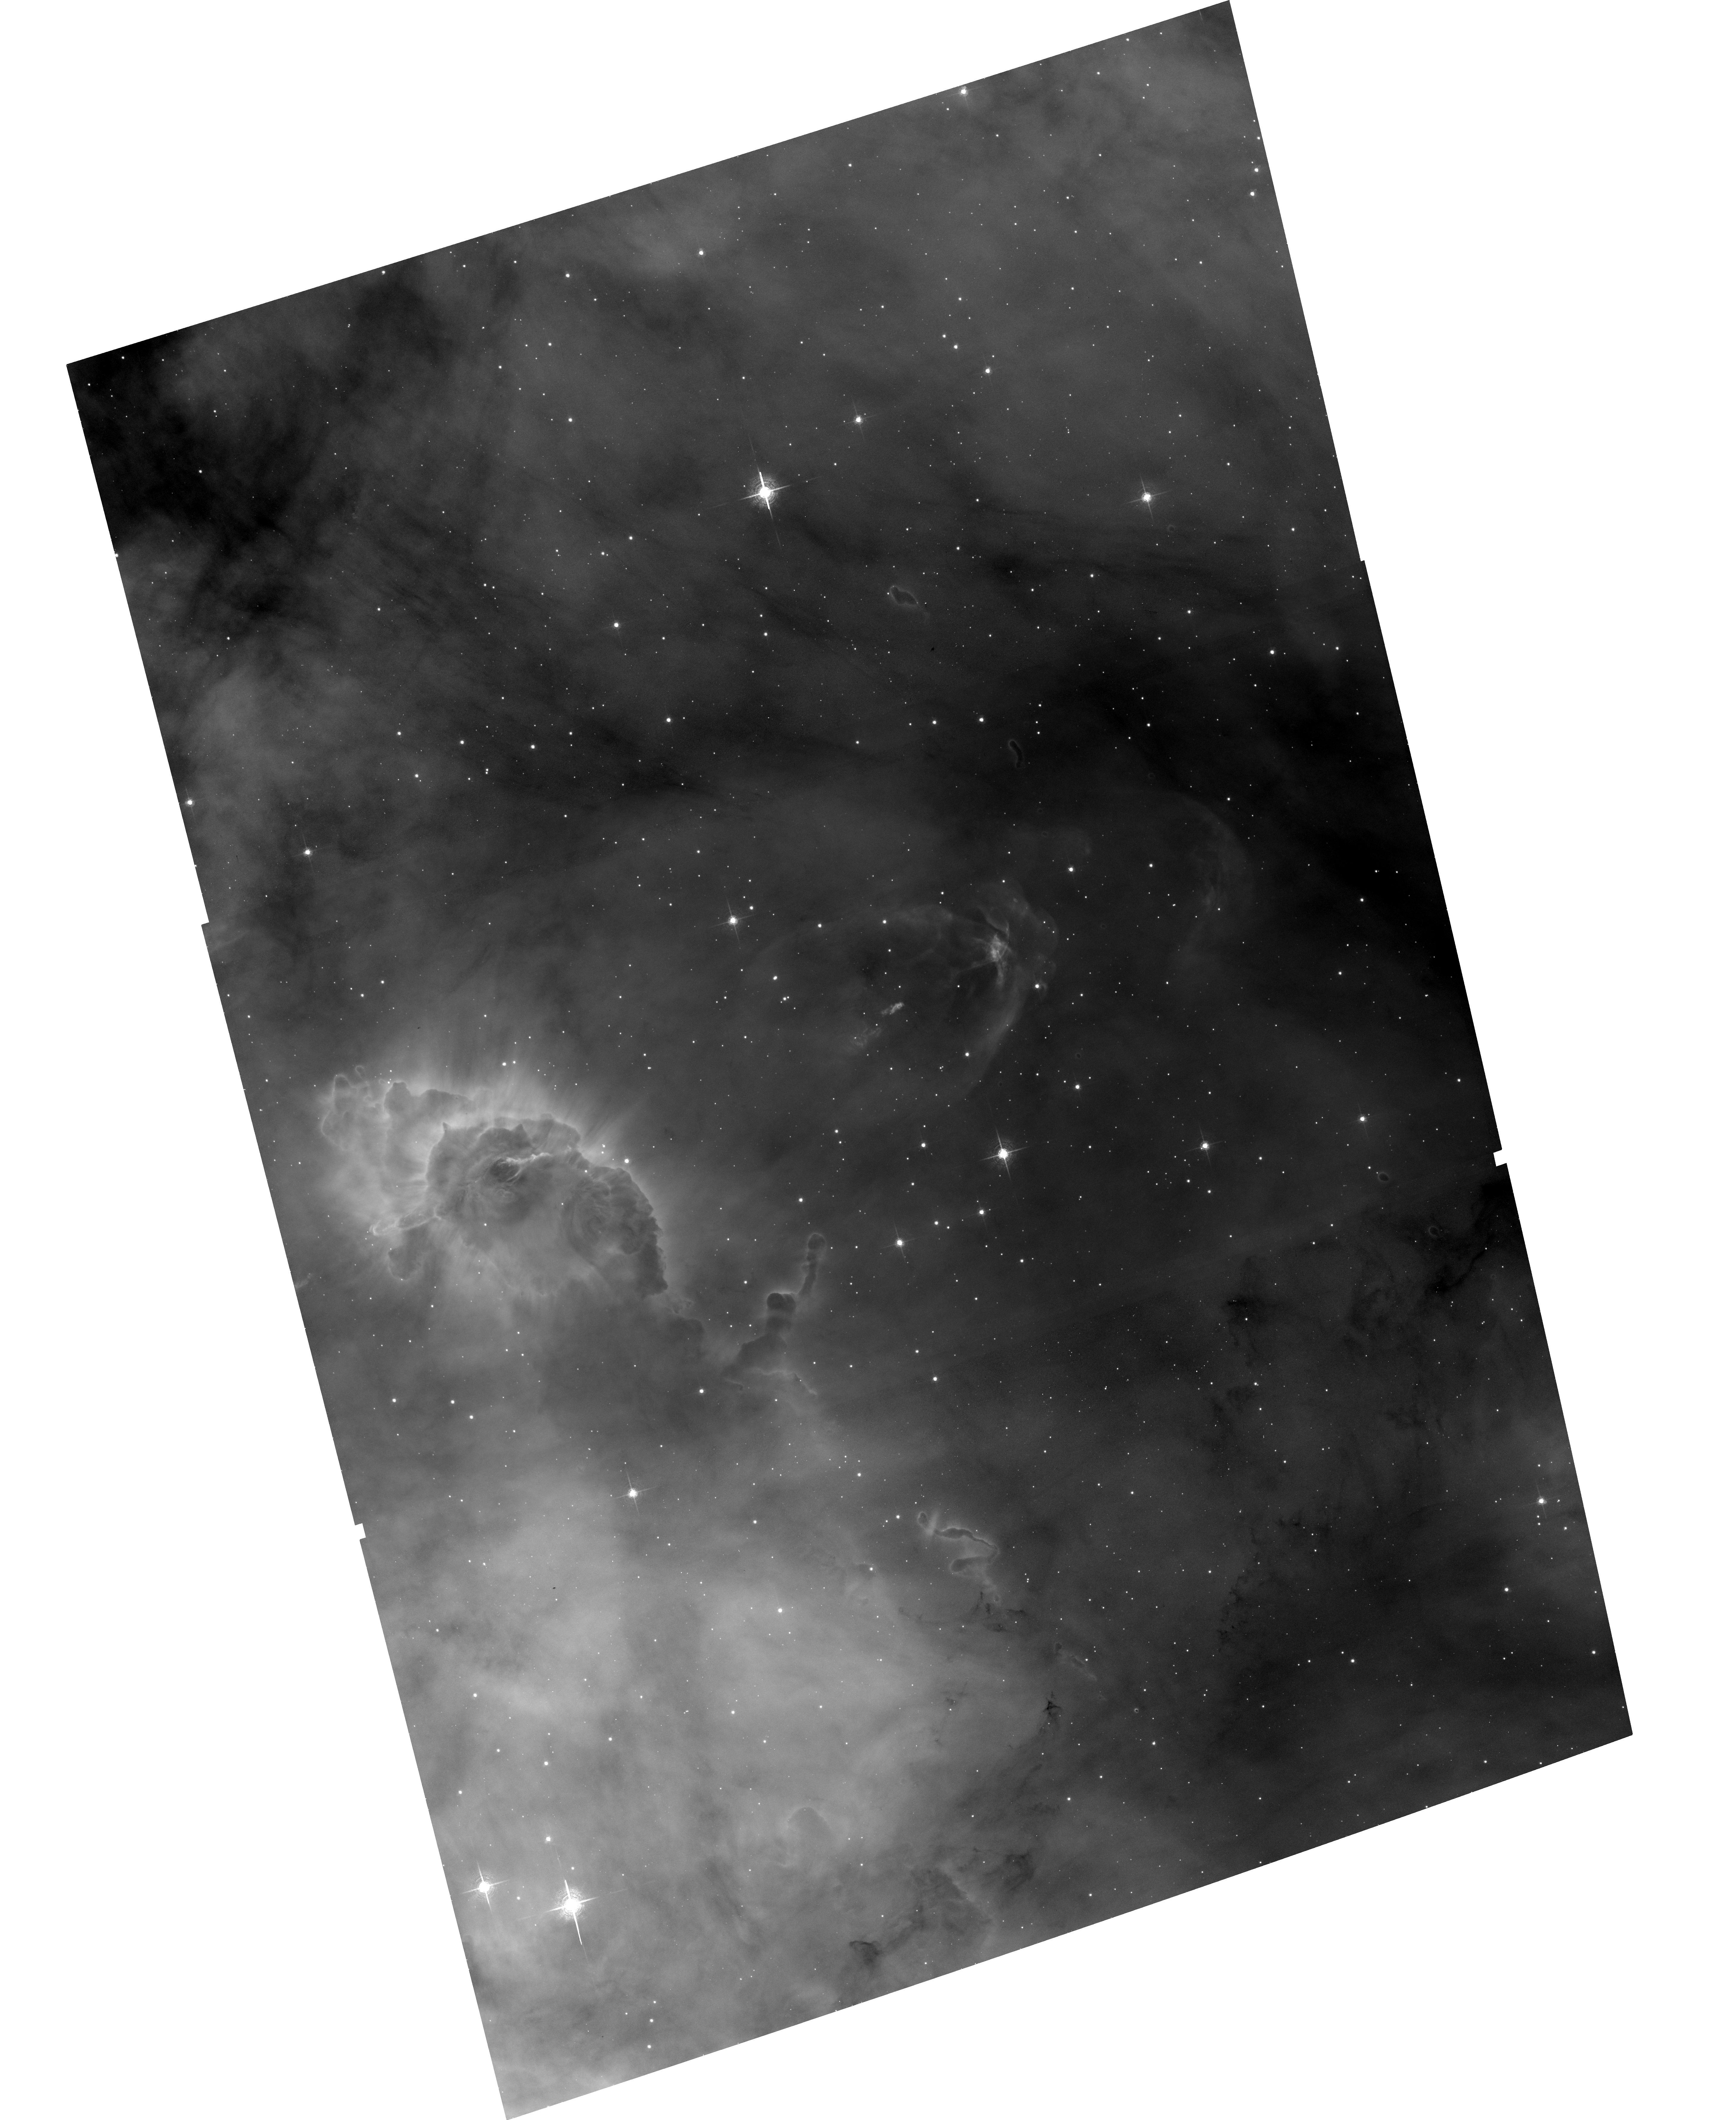
Target: NGC3372-HH666
Instrument: ACS/WFC
Filter: F658N
Exposure: 33 min
Observation ID: hst_17419_11_acs_wfc_f658n_jfag11

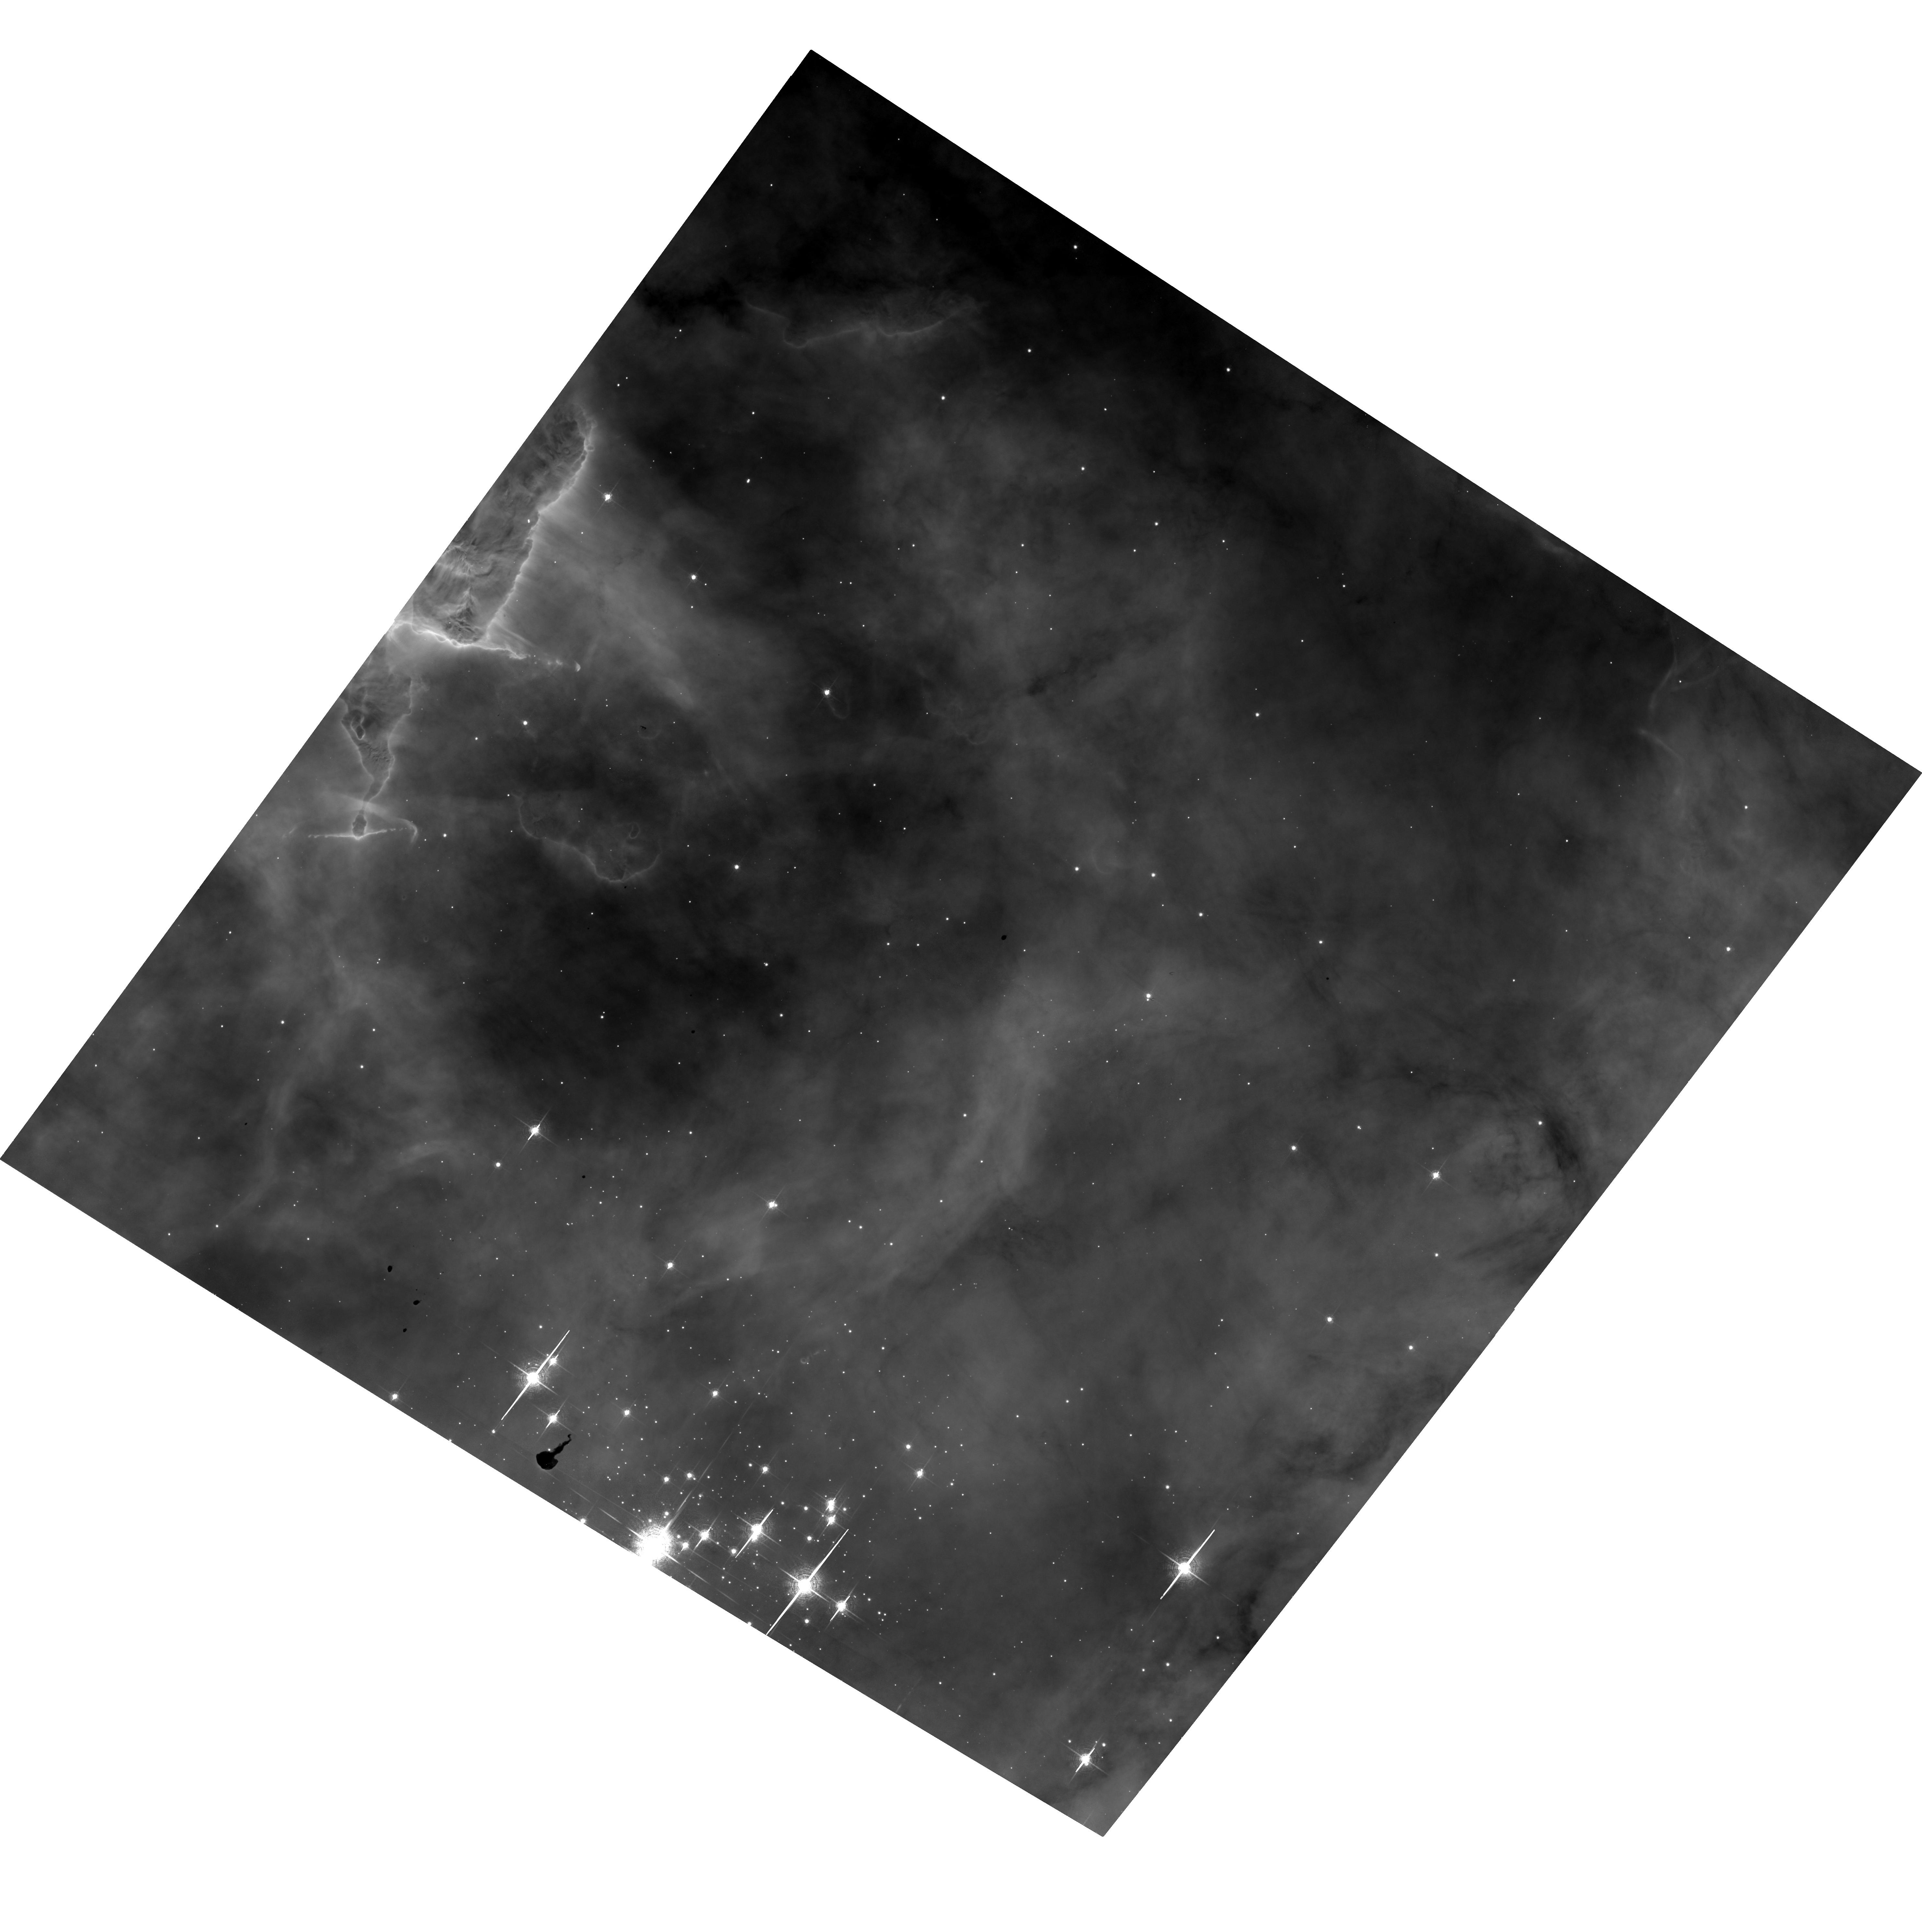
Target: NGC3372-TR14
Instrument: ACS/WFC
Filter: F658N
Exposure: 34 min
Observation ID: hst_17419_a2_acs_wfc_f658n_jfaga2

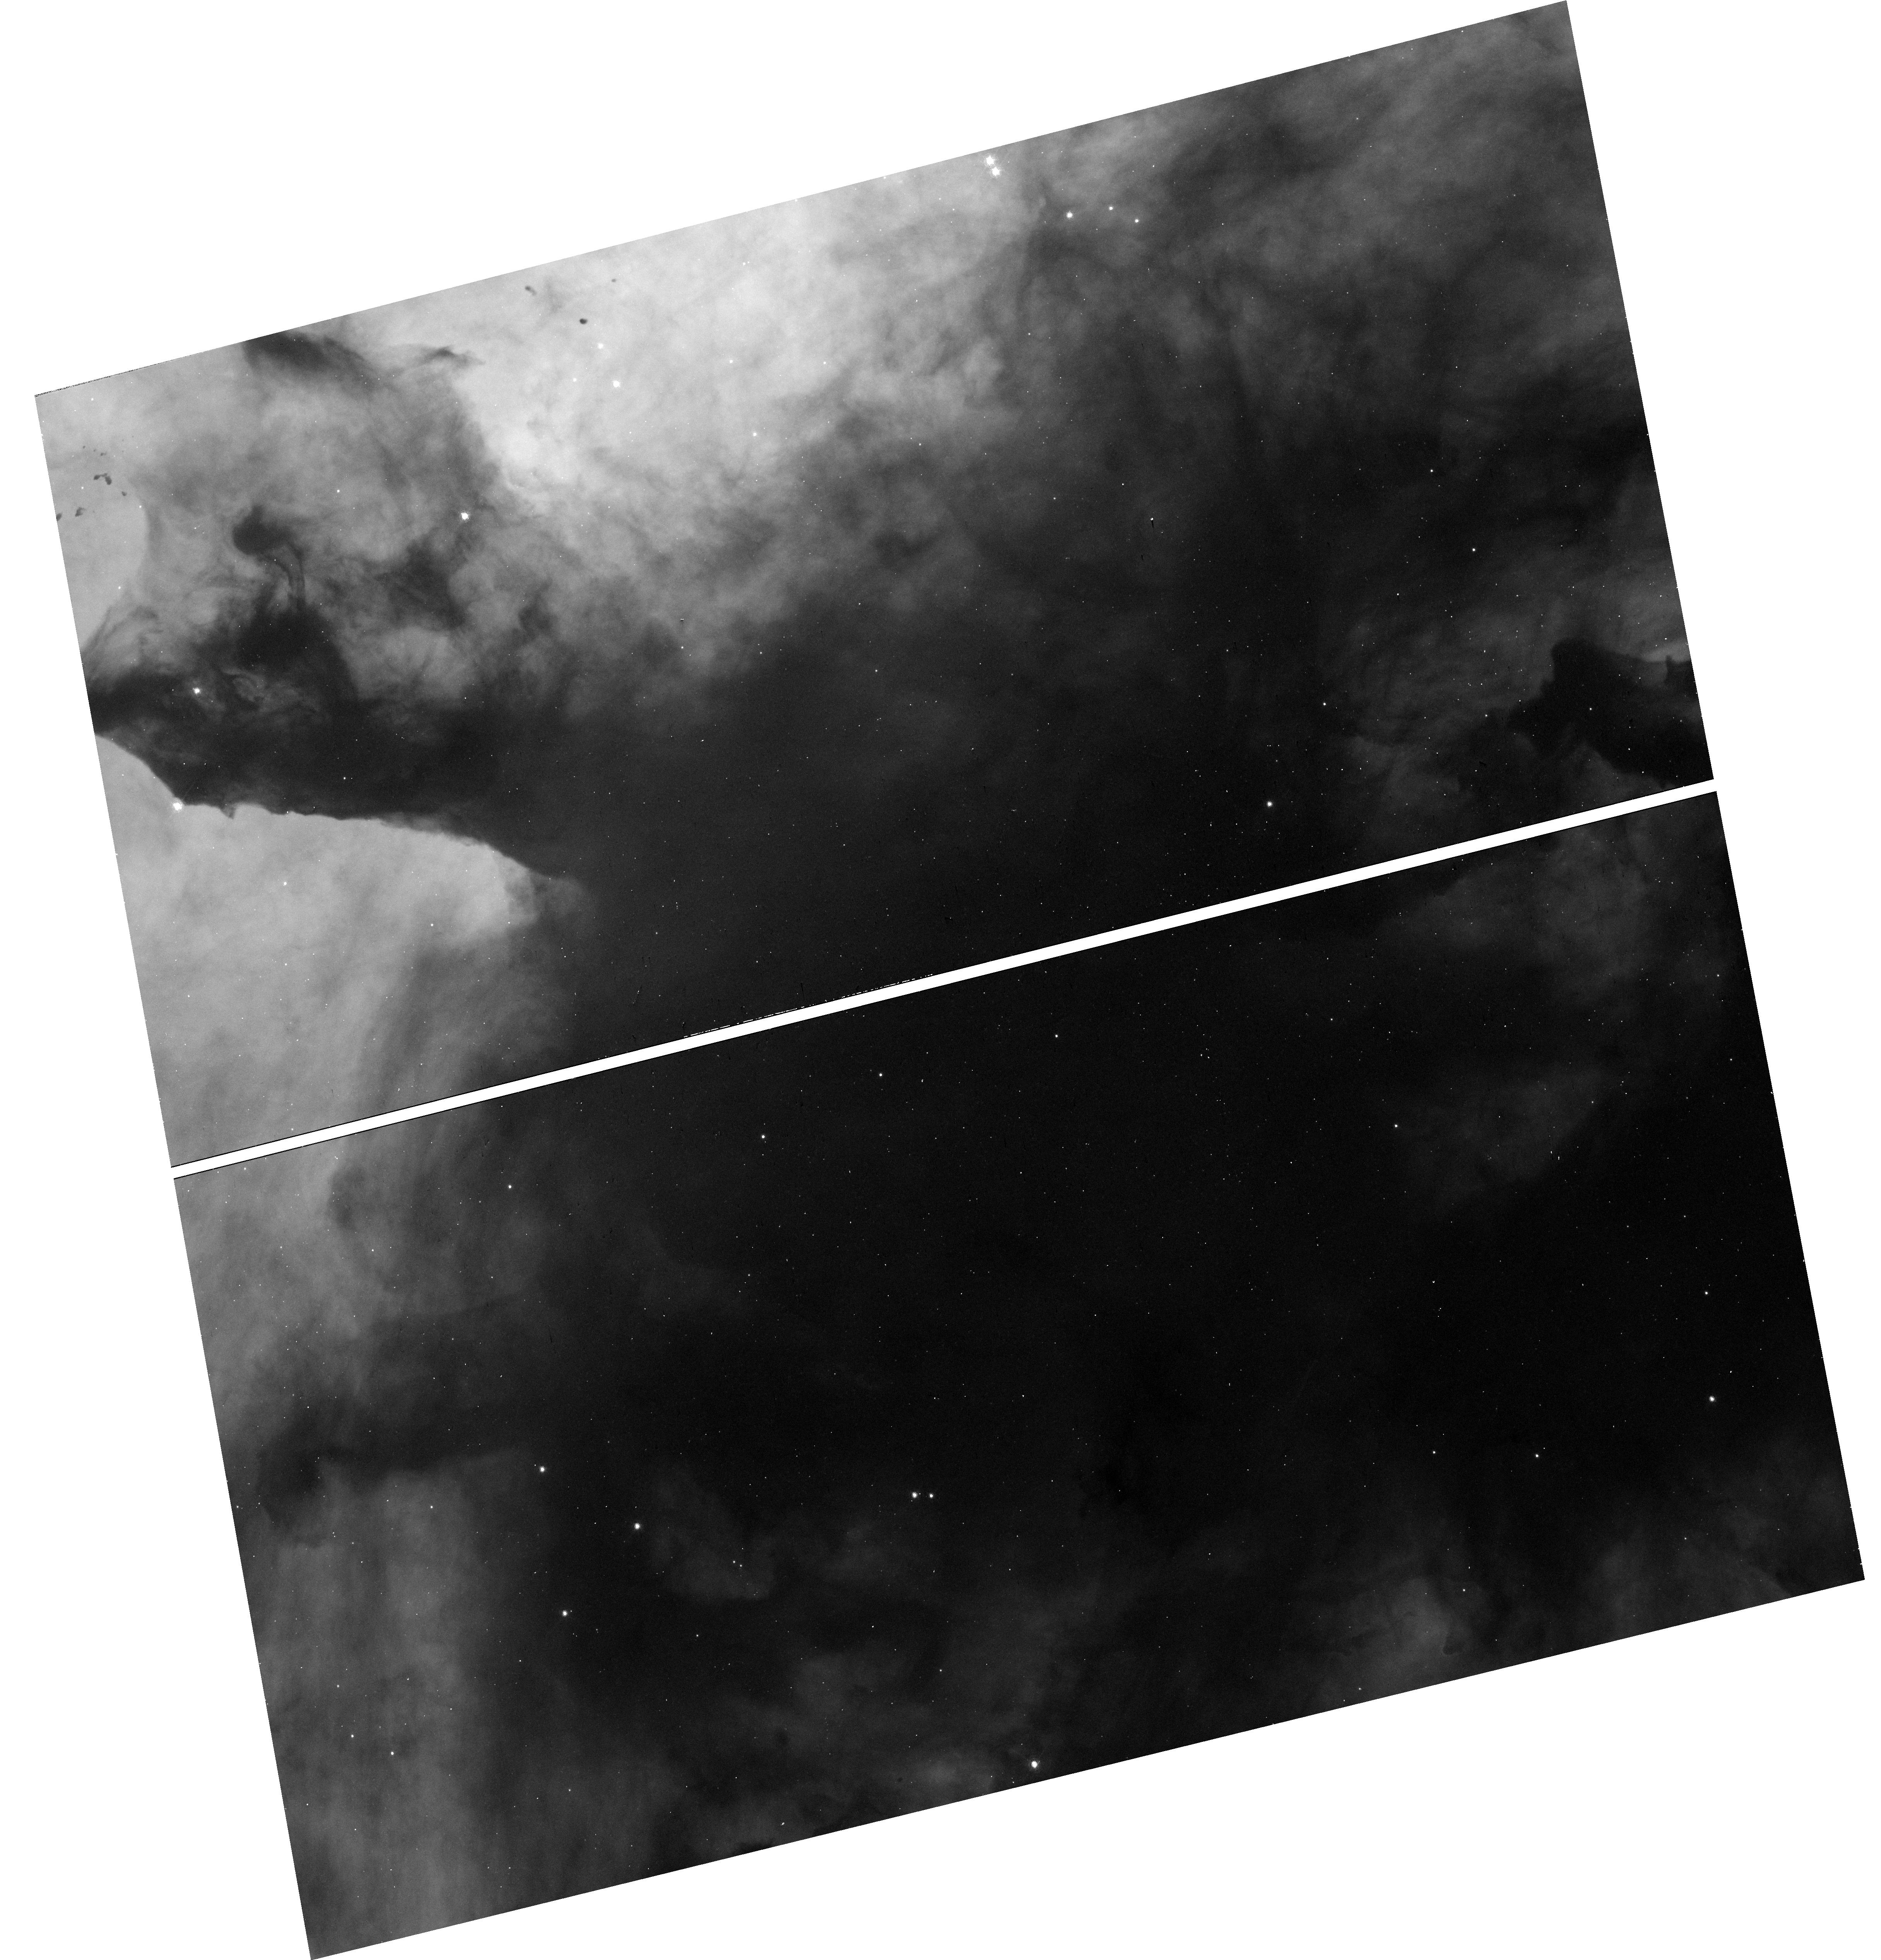
Target: NGC3372-TR14-ALT
Instrument: WFC3/UVIS
Filter: F656N
Exposure: 16 min
Observation ID: hst_17419_a2_wfc3_uvis_f656n_ifaga2

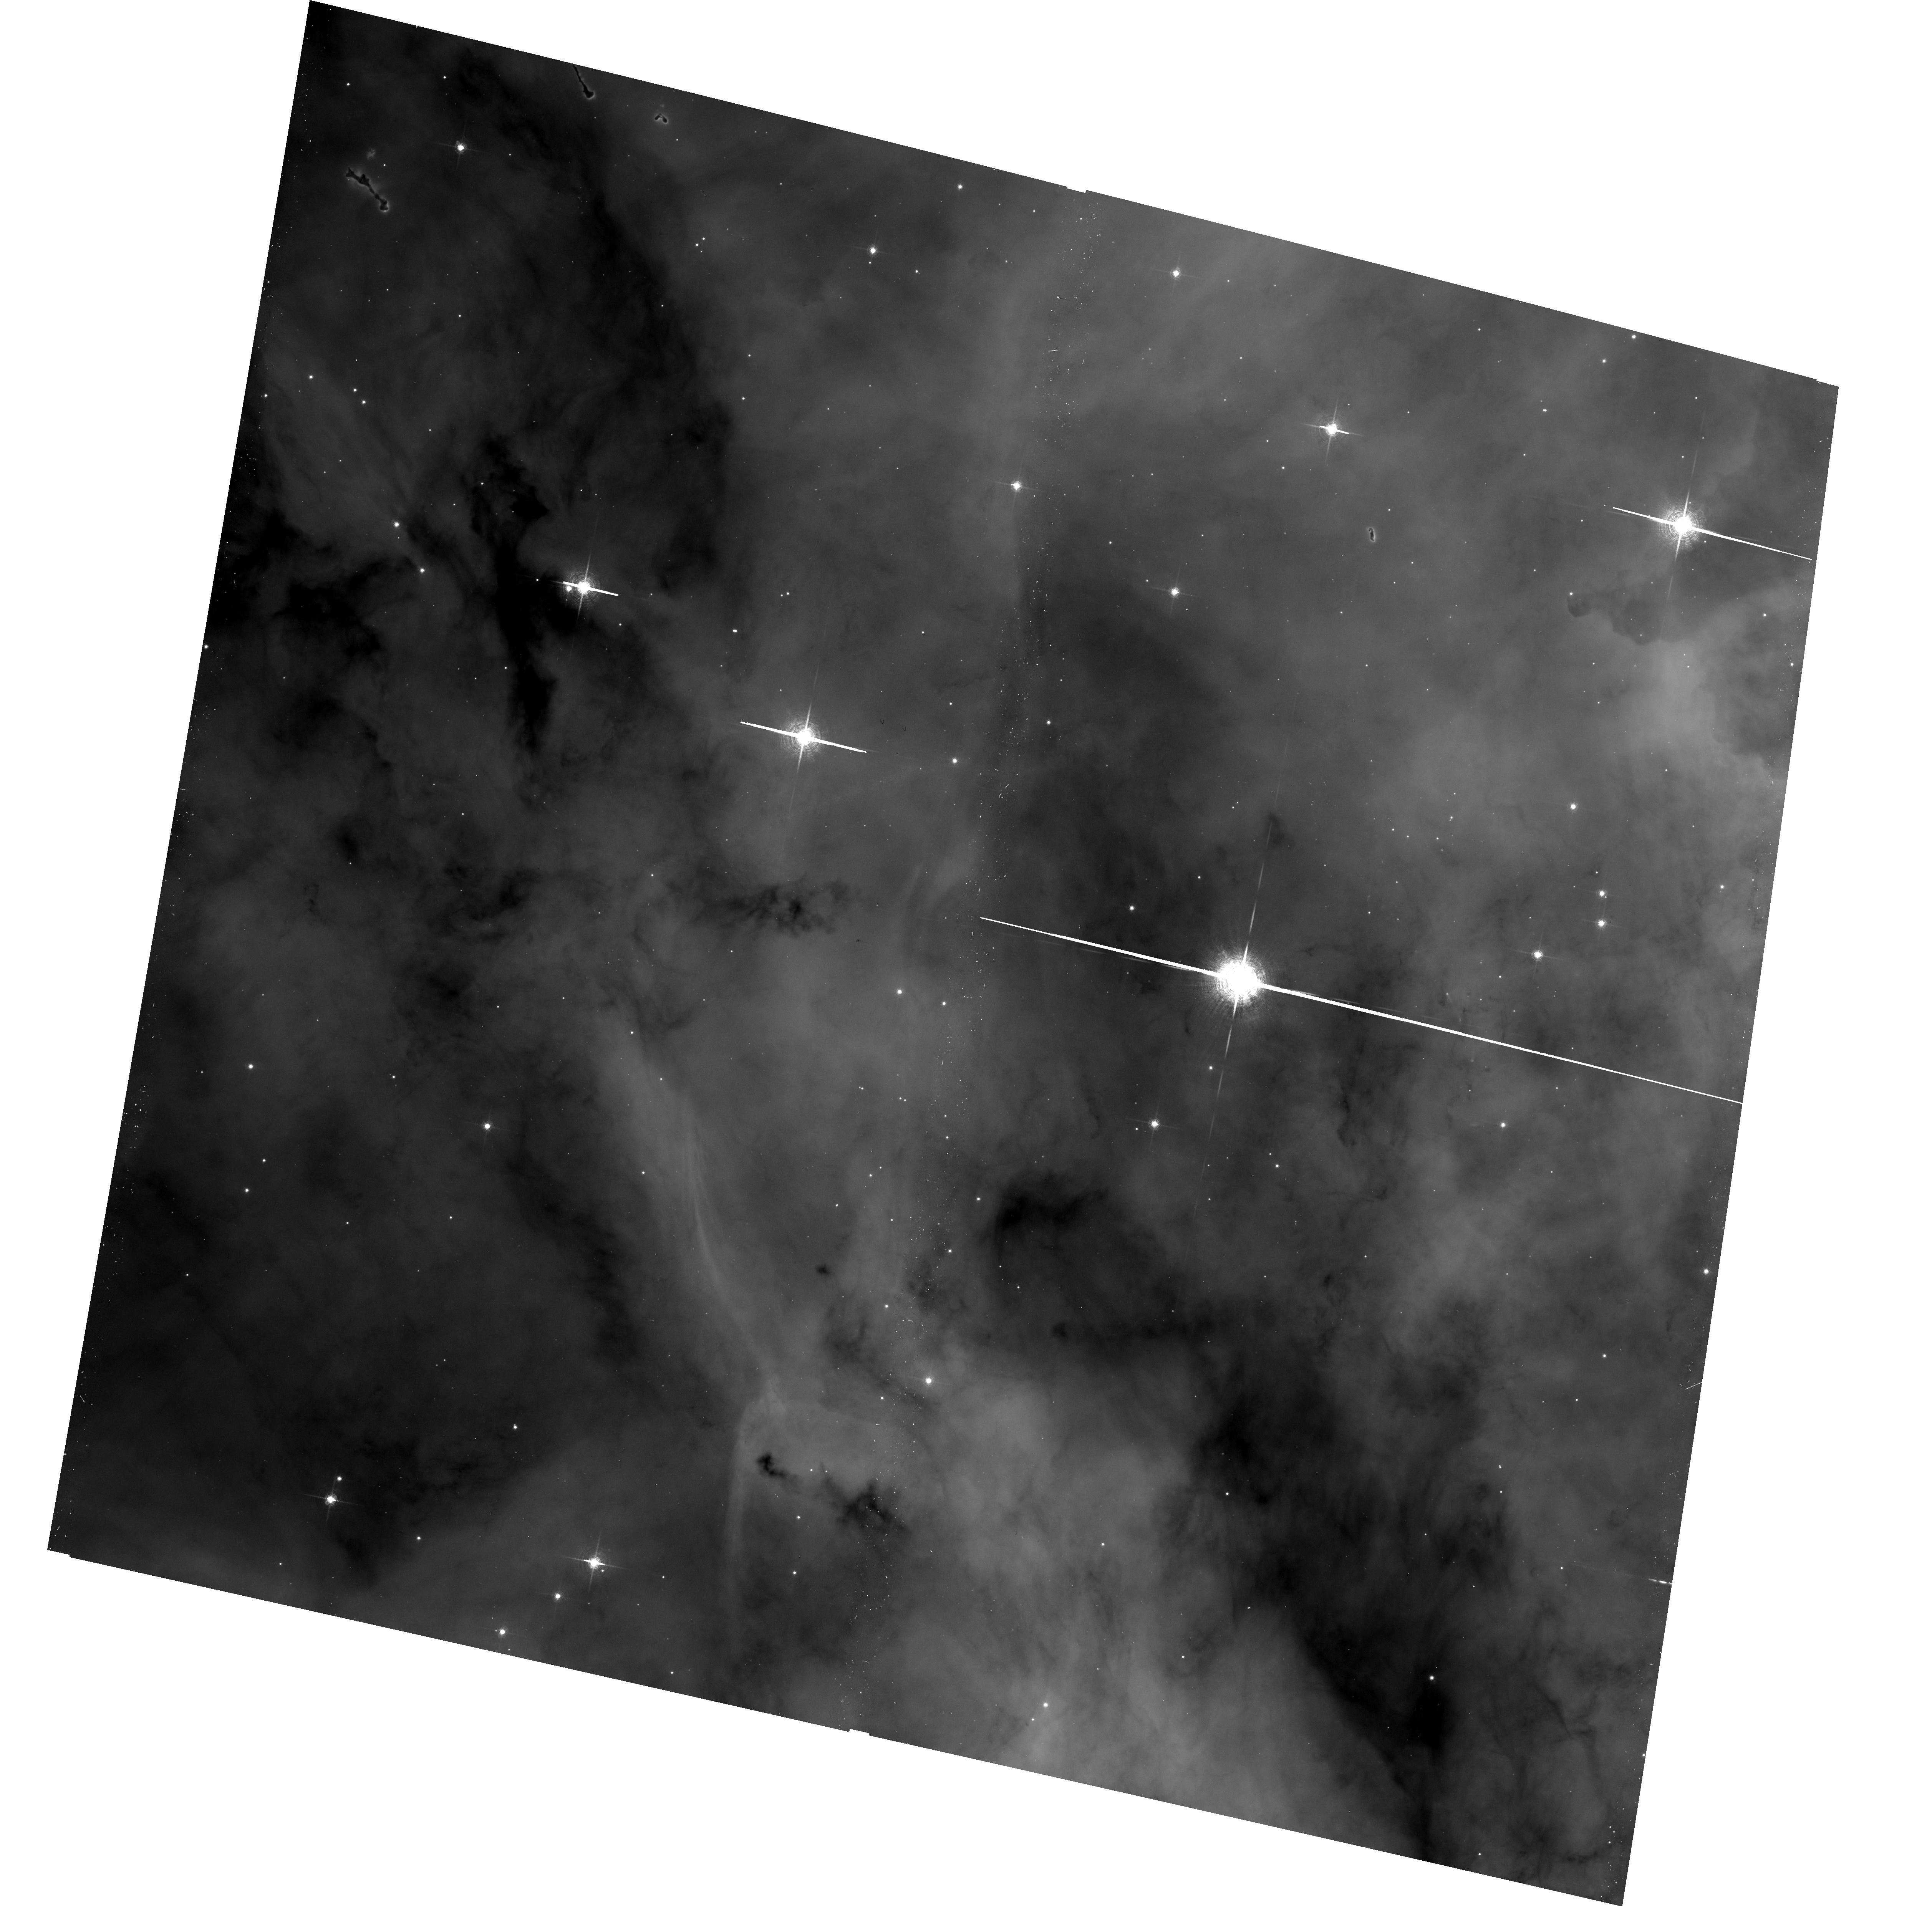
Target: NGC3372-TR1416GAP
Instrument: ACS/WFC
Filter: F658N
Exposure: 20 min
Observation ID: hst_17419_13_acs_wfc_f658n_jfag13

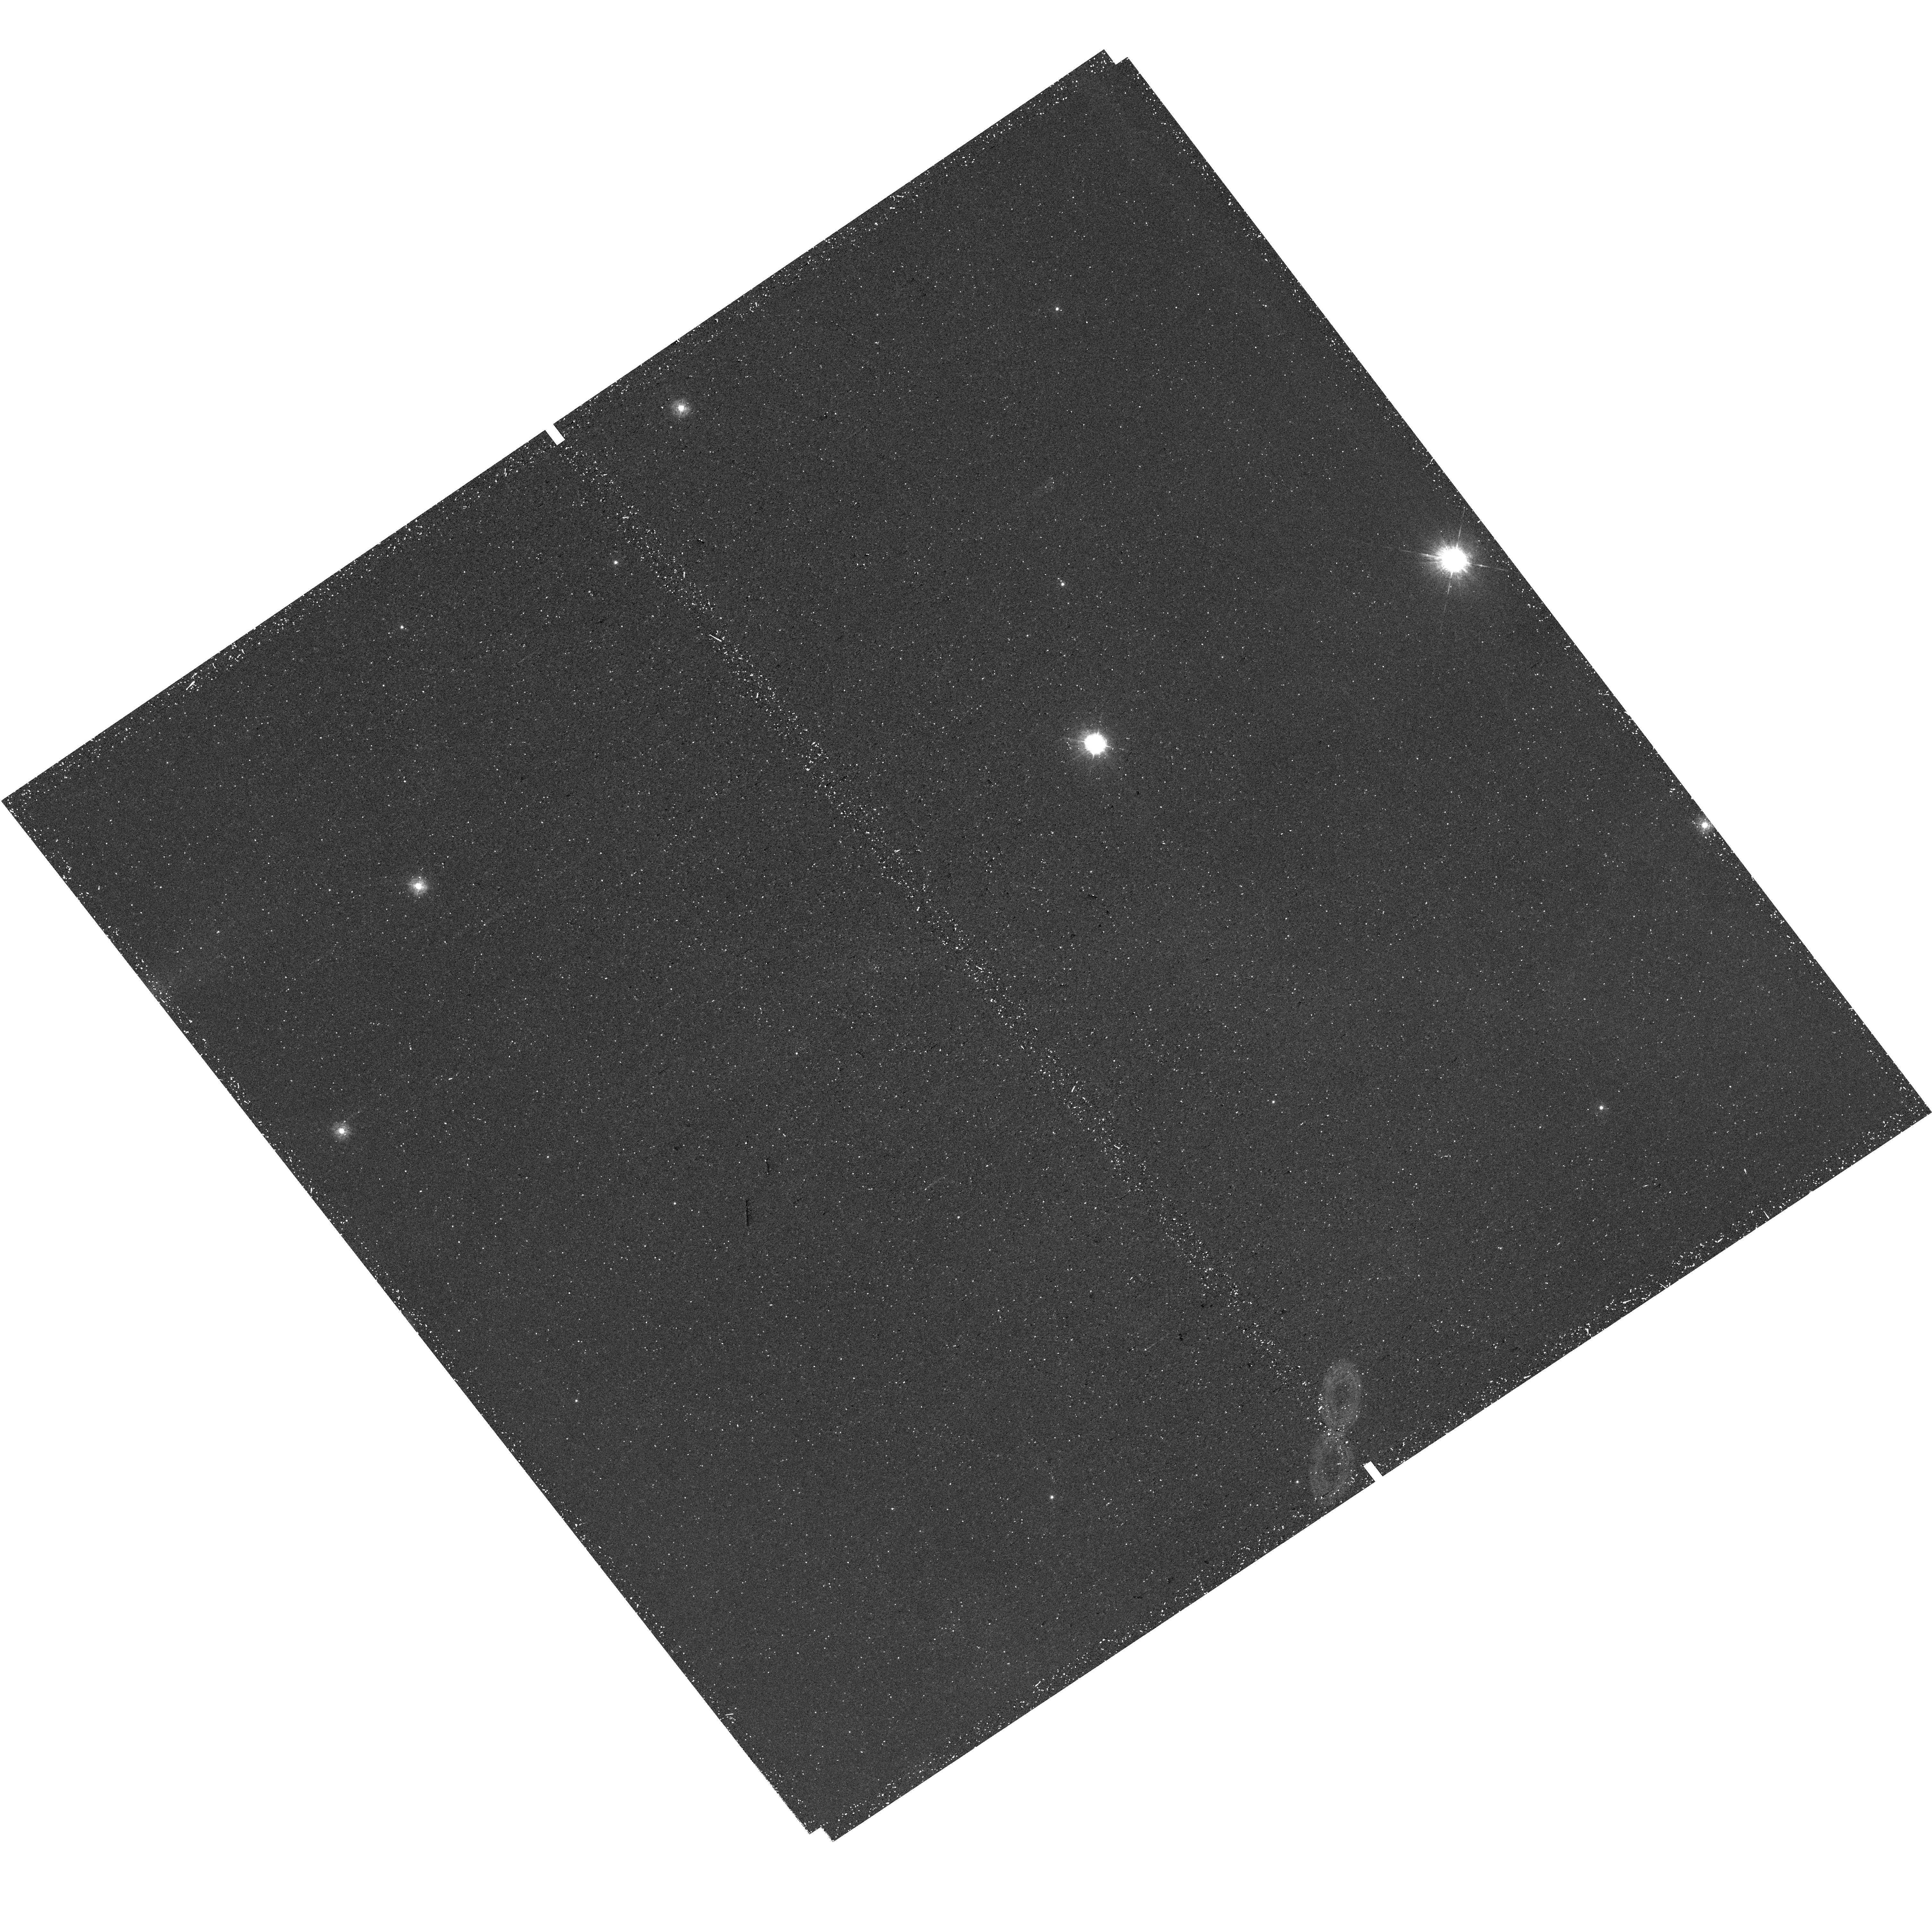
Target: NGC3372-TR16
Instrument: WFC3/UVIS
Filter: F280N
Exposure: 42 min
Observation ID: hst_17419_13_wfc3_uvis_f280n_ifag13

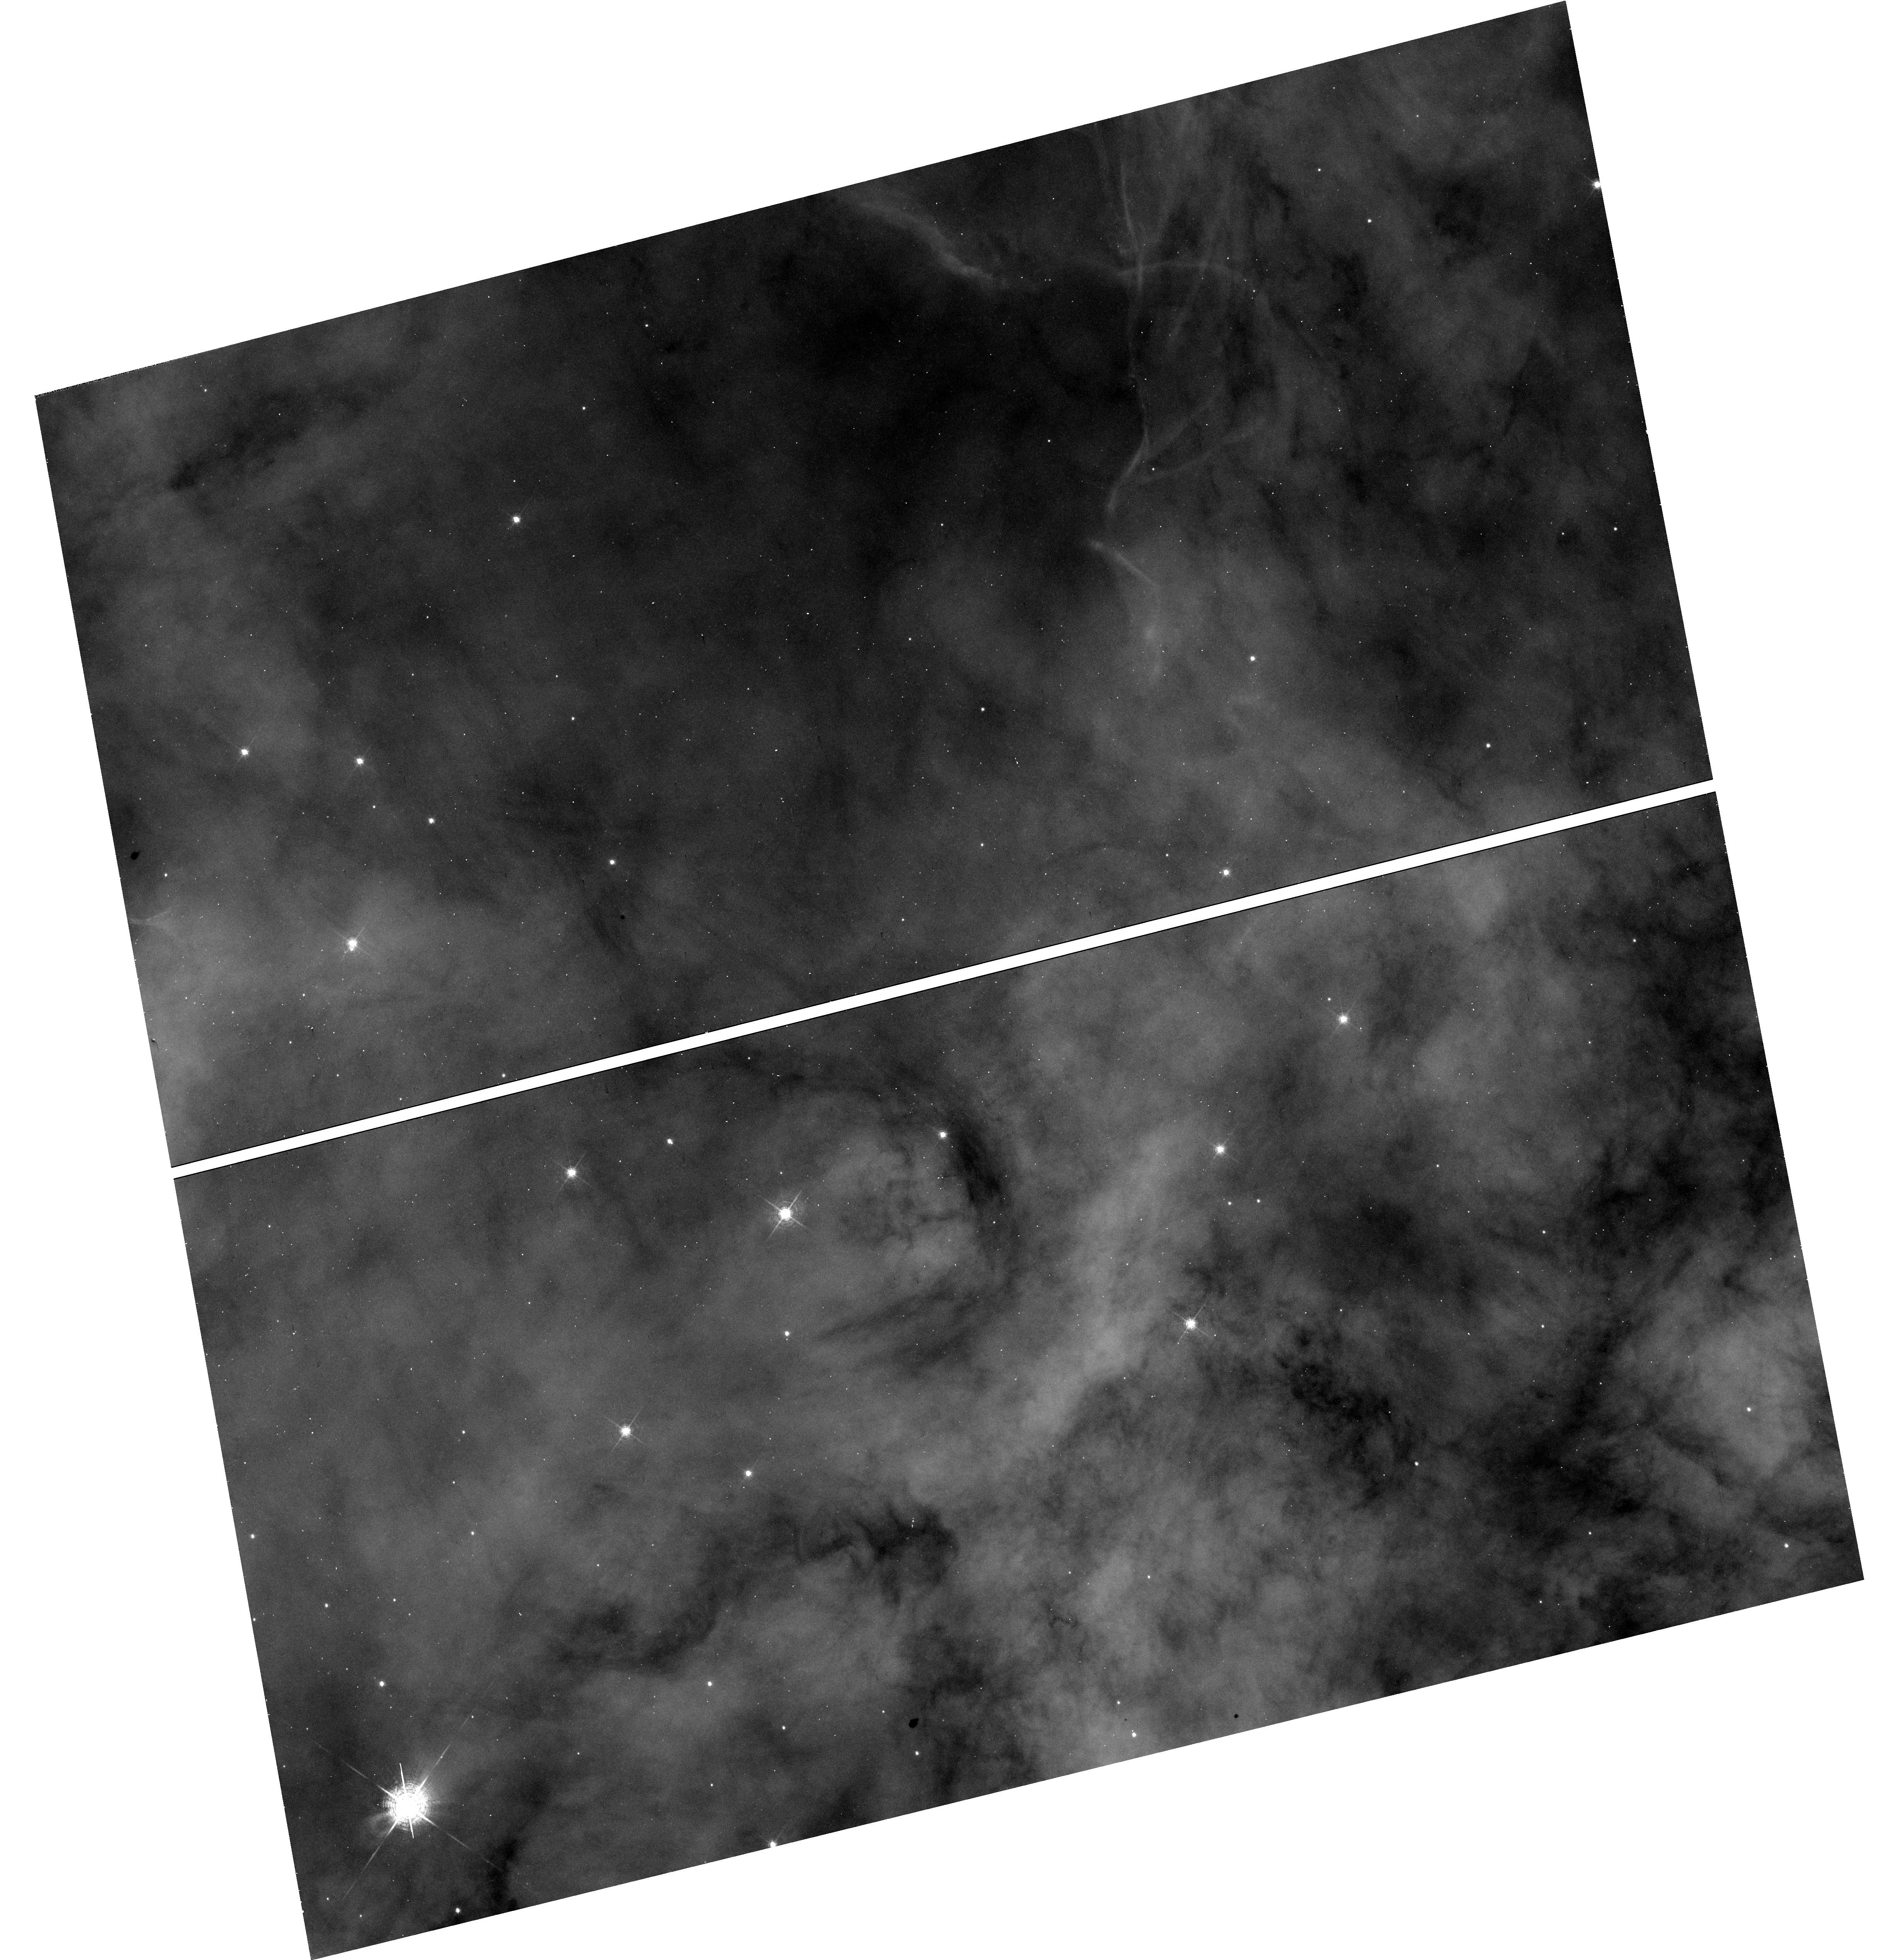
Target: NGC3372-TR14-ALT
Instrument: WFC3/UVIS
Filter: F502N
Exposure: 16 min
Observation ID: hst_17419_b3_wfc3_uvis_f502n_ifagb3

A 3-Epoch Time-Lapse Movie of the Kinematics Across the Carina Nebula (PI: Smith, Nathan)

A cycle 13 ACS H-alpha imaging survey of the Carina Nebula covered 540 square arcminutes, concentrating on the two 2-3 Myr old central massive star clusters and several surrounding regions. This revealed dozens of protostellar outflows in a region thought to be devoid of active star formation. A 2nd epoch in cycle 21 allowed for the first proper motion (PM) estimates of such a large sample of irradiated jets, and roughly doubled the number of known jets identified via PM. Now we aim to add a 3rd epoch that will double the time baseline for PMs. In addition to improving the precision of PMs (1-2 km/s for point sources; 3 km/s for nebular features), these observations will achieve new goals not possible before: (1) For the first time, we will measure PM of edge-on ionization fronts at the cloud interface, including dust pillars, globules, and filaments. This will directly measure the impact of massive star feedback and will test otherwise ambiguous scenarios of triggered star formation. (2) We will measure PMs of previously discovered jets, but will push this to lower velocities or higher precision, will improve dynamical ages, and will identify many more outflows, thus completing the census of their mass-loss histories. (3) For faster jets, 3 epochs will reveal hydrodynamic evolution and deceleration of the shock fronts, critical for quantifying the mass-loss history. (4) While Gaia provides PMs for brighter stars, this H-alpha survey will measure PMs and H-alpha flux variability for low-mass pre-main-sequence stars (i.e. T Tauri stars) that are too faint for Gaia. This will yield the most complete census of stellar and gas dynamics in a massive OB association.